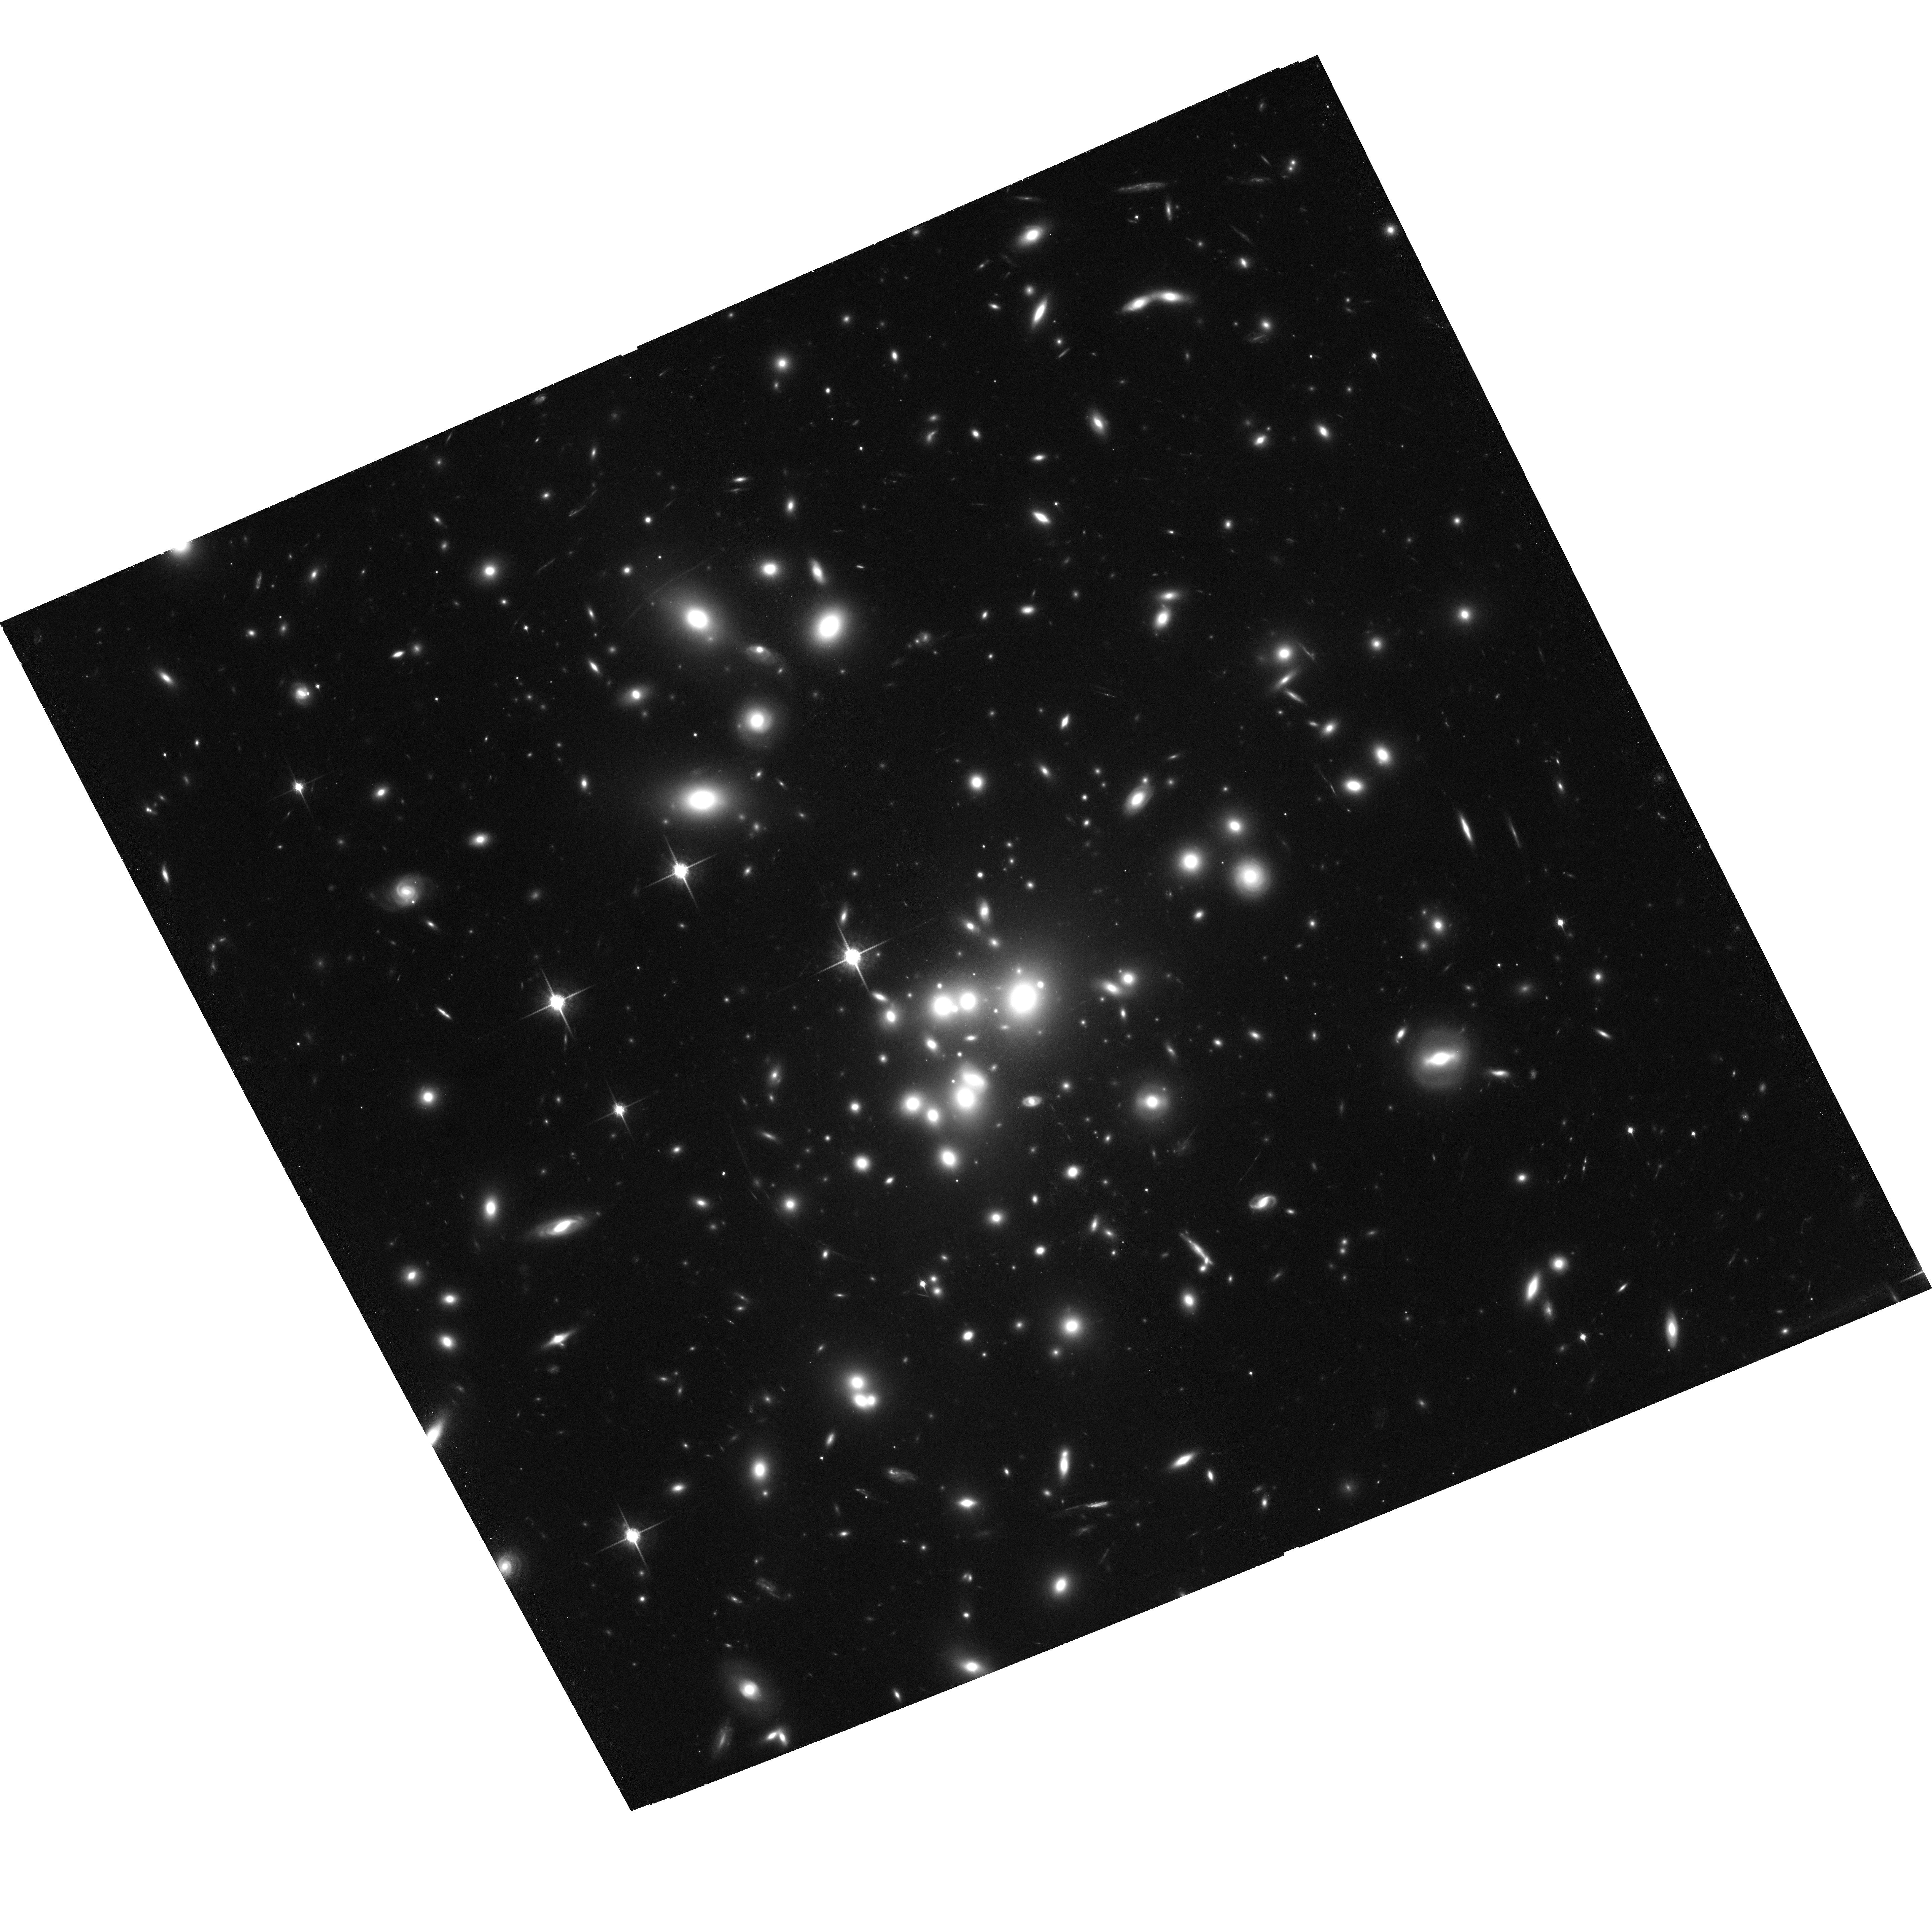
Target: ABELL1689. Instrument: ACS/WFC. Filter: F850LP. Exposure: 2 h. Observation ID: hst_9289_56_acs_wfc_f850lp_j8e956

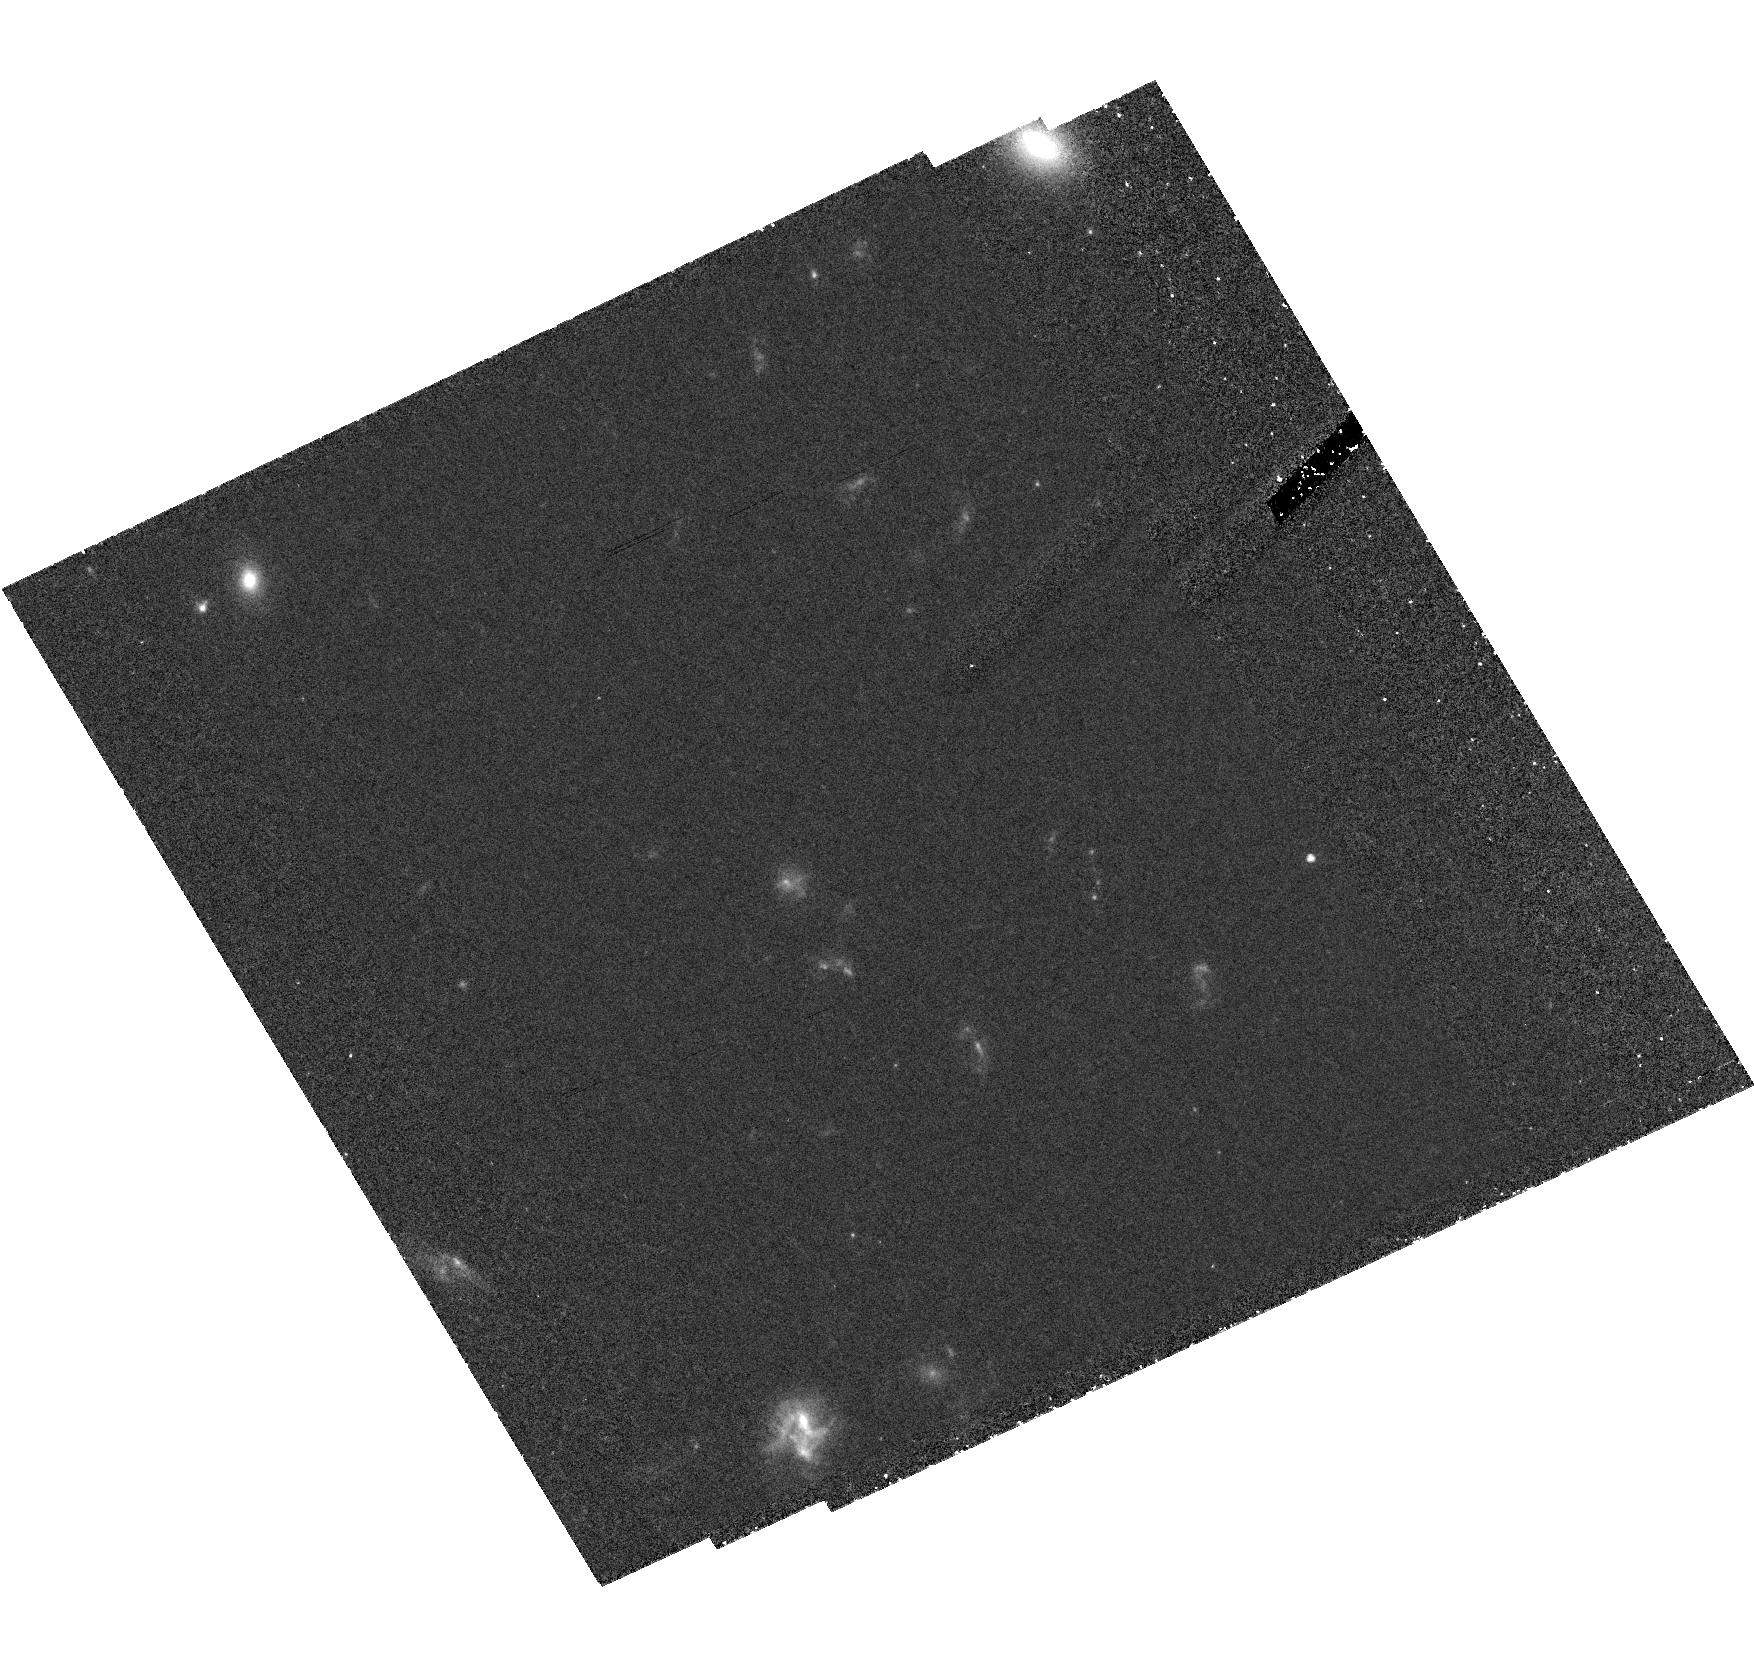
Target: field at RA 197.877°, Dec -1.341°. Instrument: ACS/HRC. Filter: F606W. Exposure: 2.4 h. Observation ID: hst_9289_54_acs_hrc_f606w_j8e954

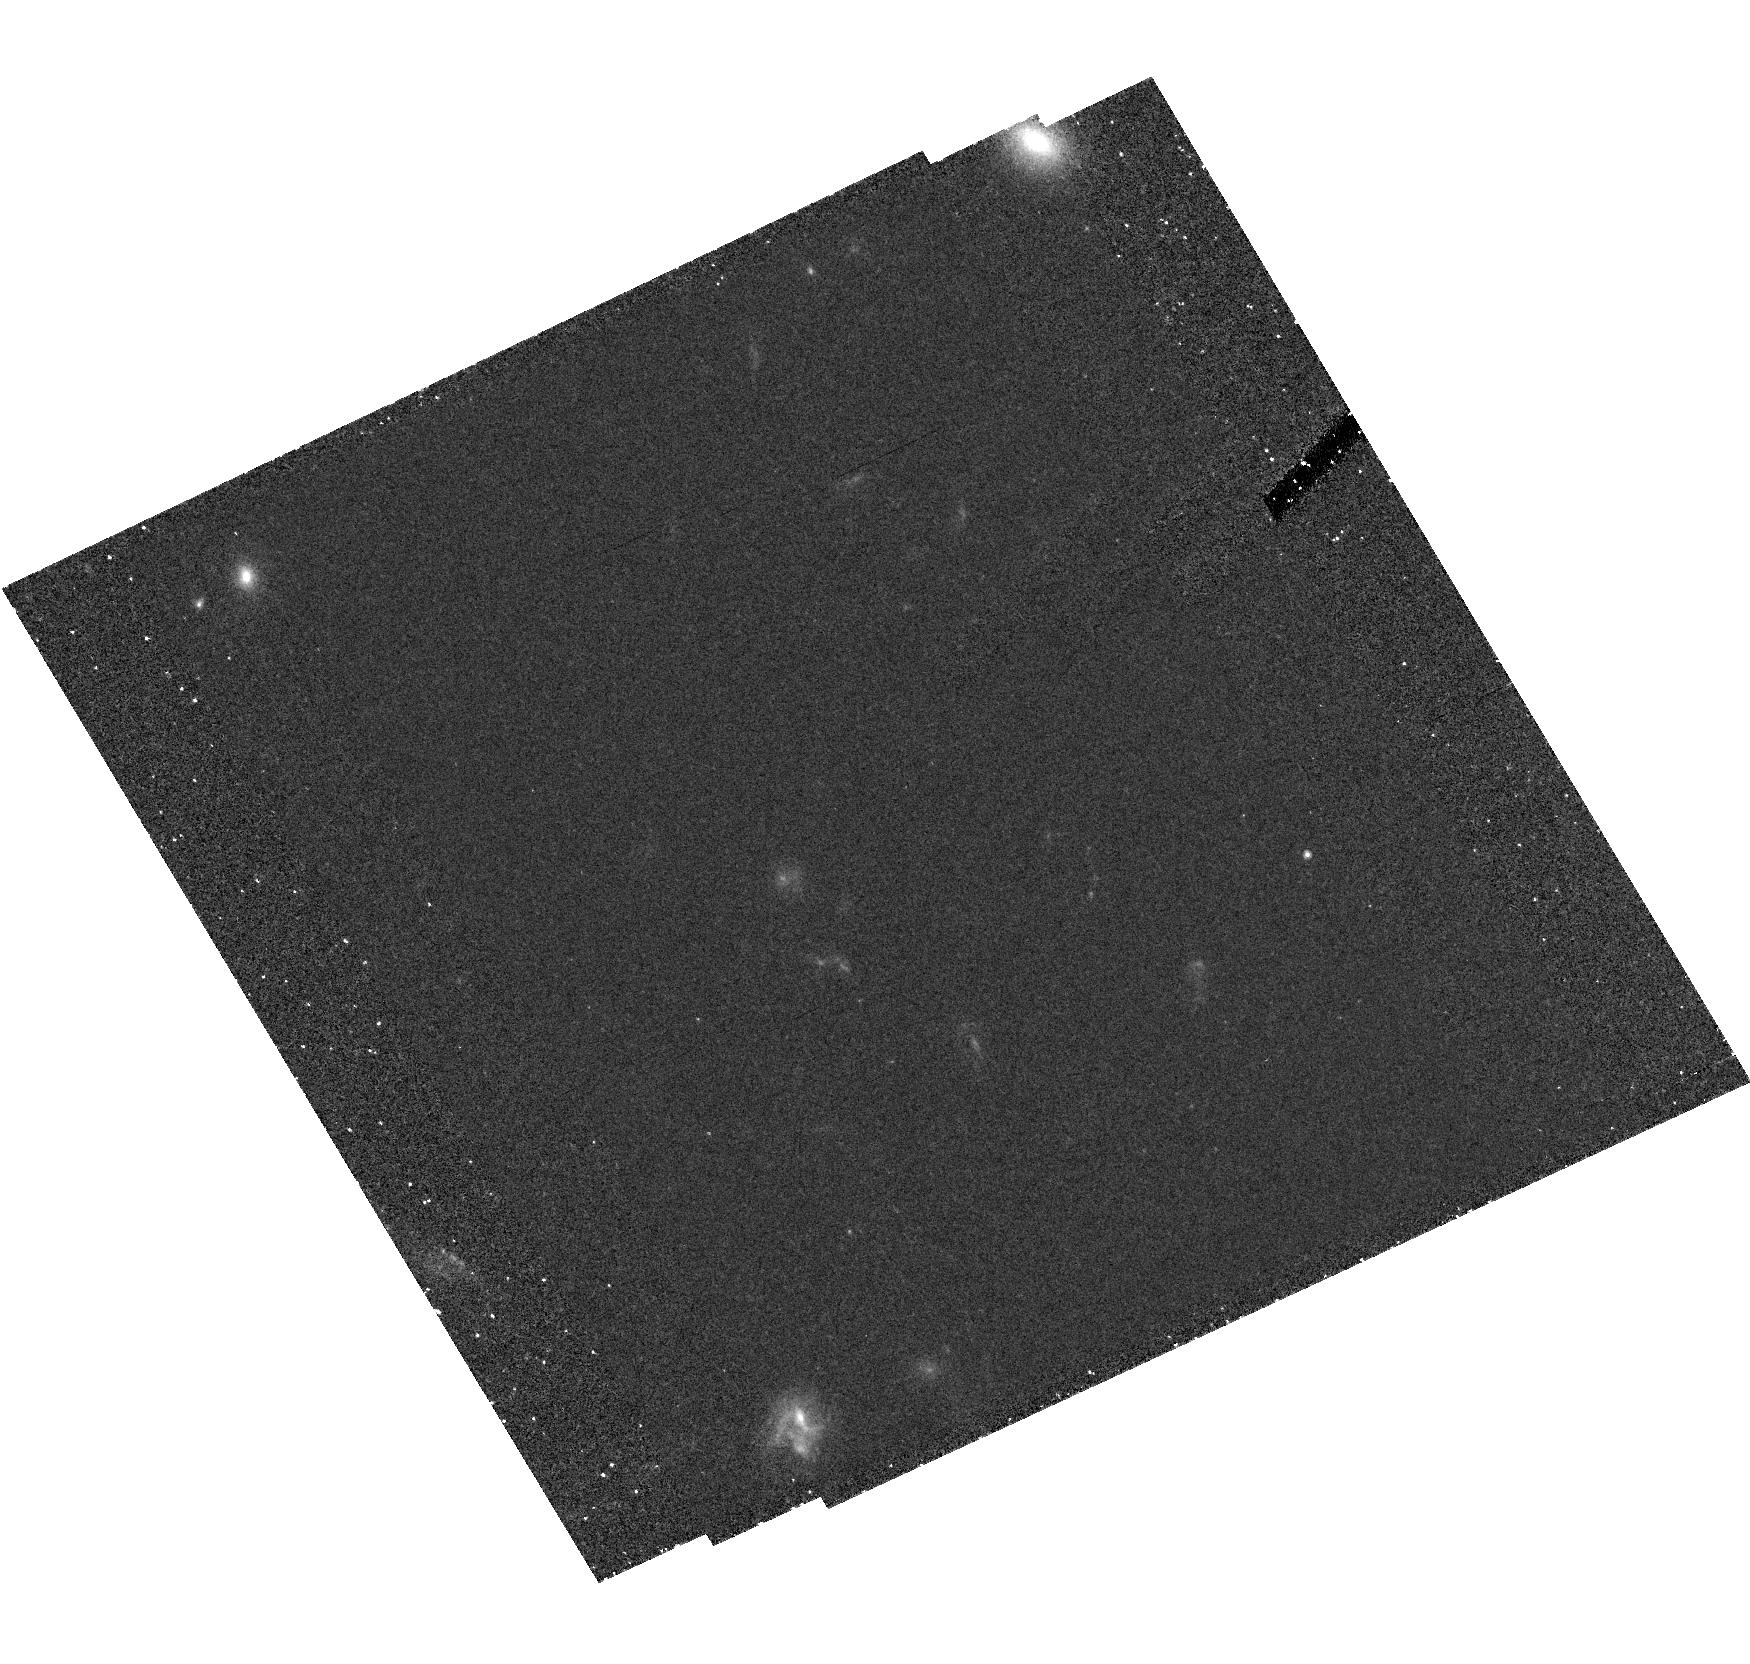
Target: field at RA 197.877°, Dec -1.341°. Instrument: ACS/HRC. Filter: F625W. Exposure: 1.8 h. Observation ID: hst_9289_52_acs_hrc_f625w_j8e952

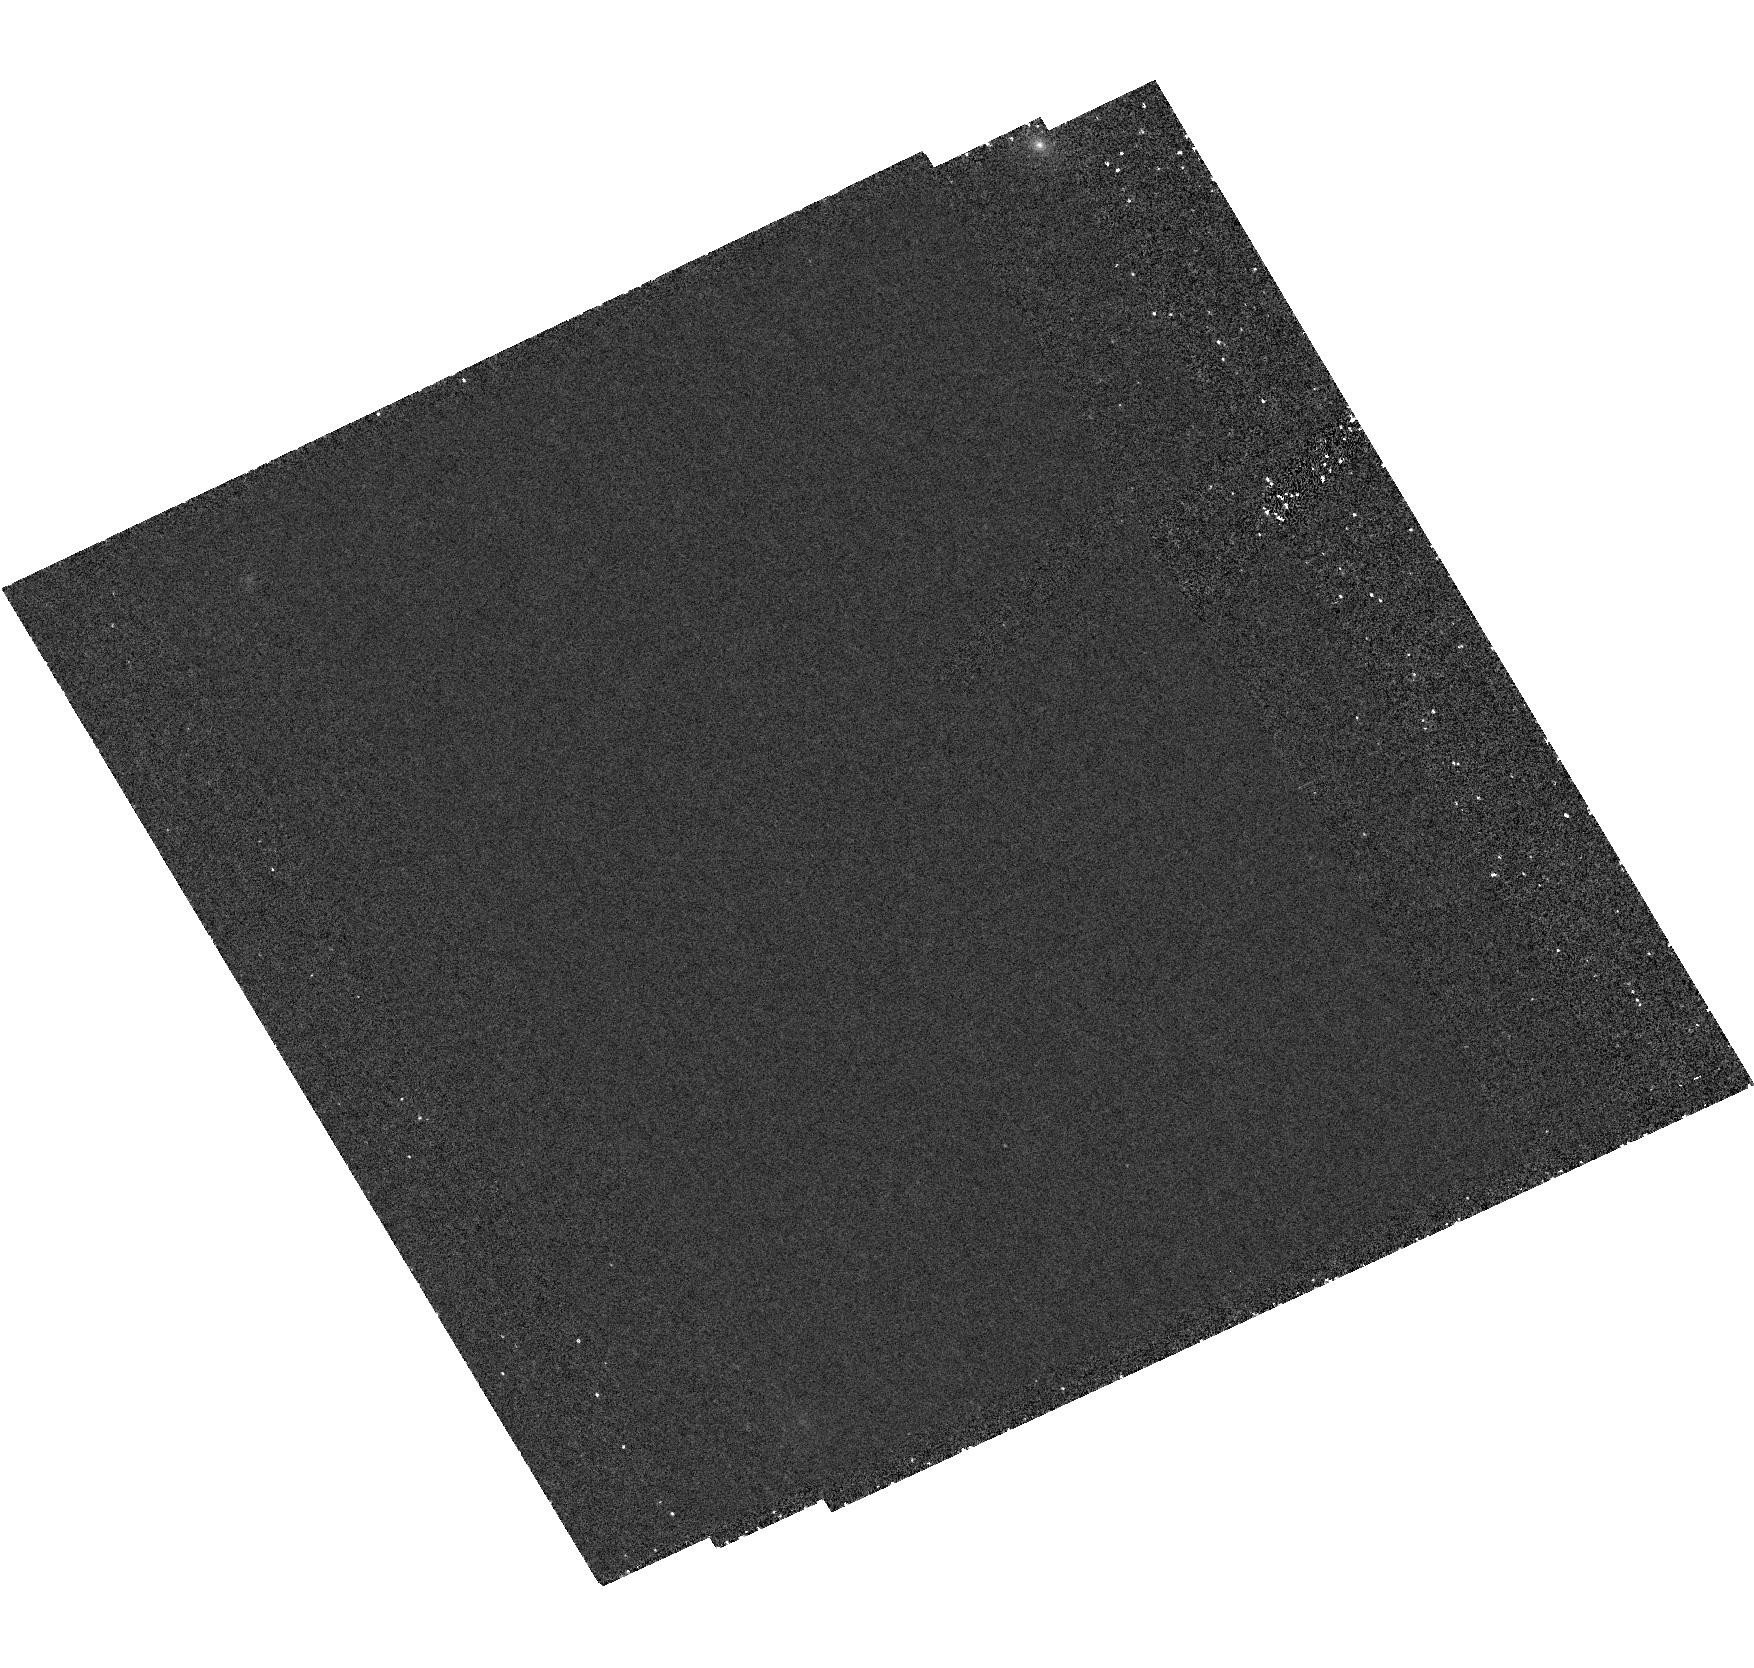
Target: field at RA 197.877°, Dec -1.341°. Instrument: ACS/HRC. Filter: F892N. Exposure: 2.4 h. Observation ID: hst_9289_53_acs_hrc_f892n_j8e953

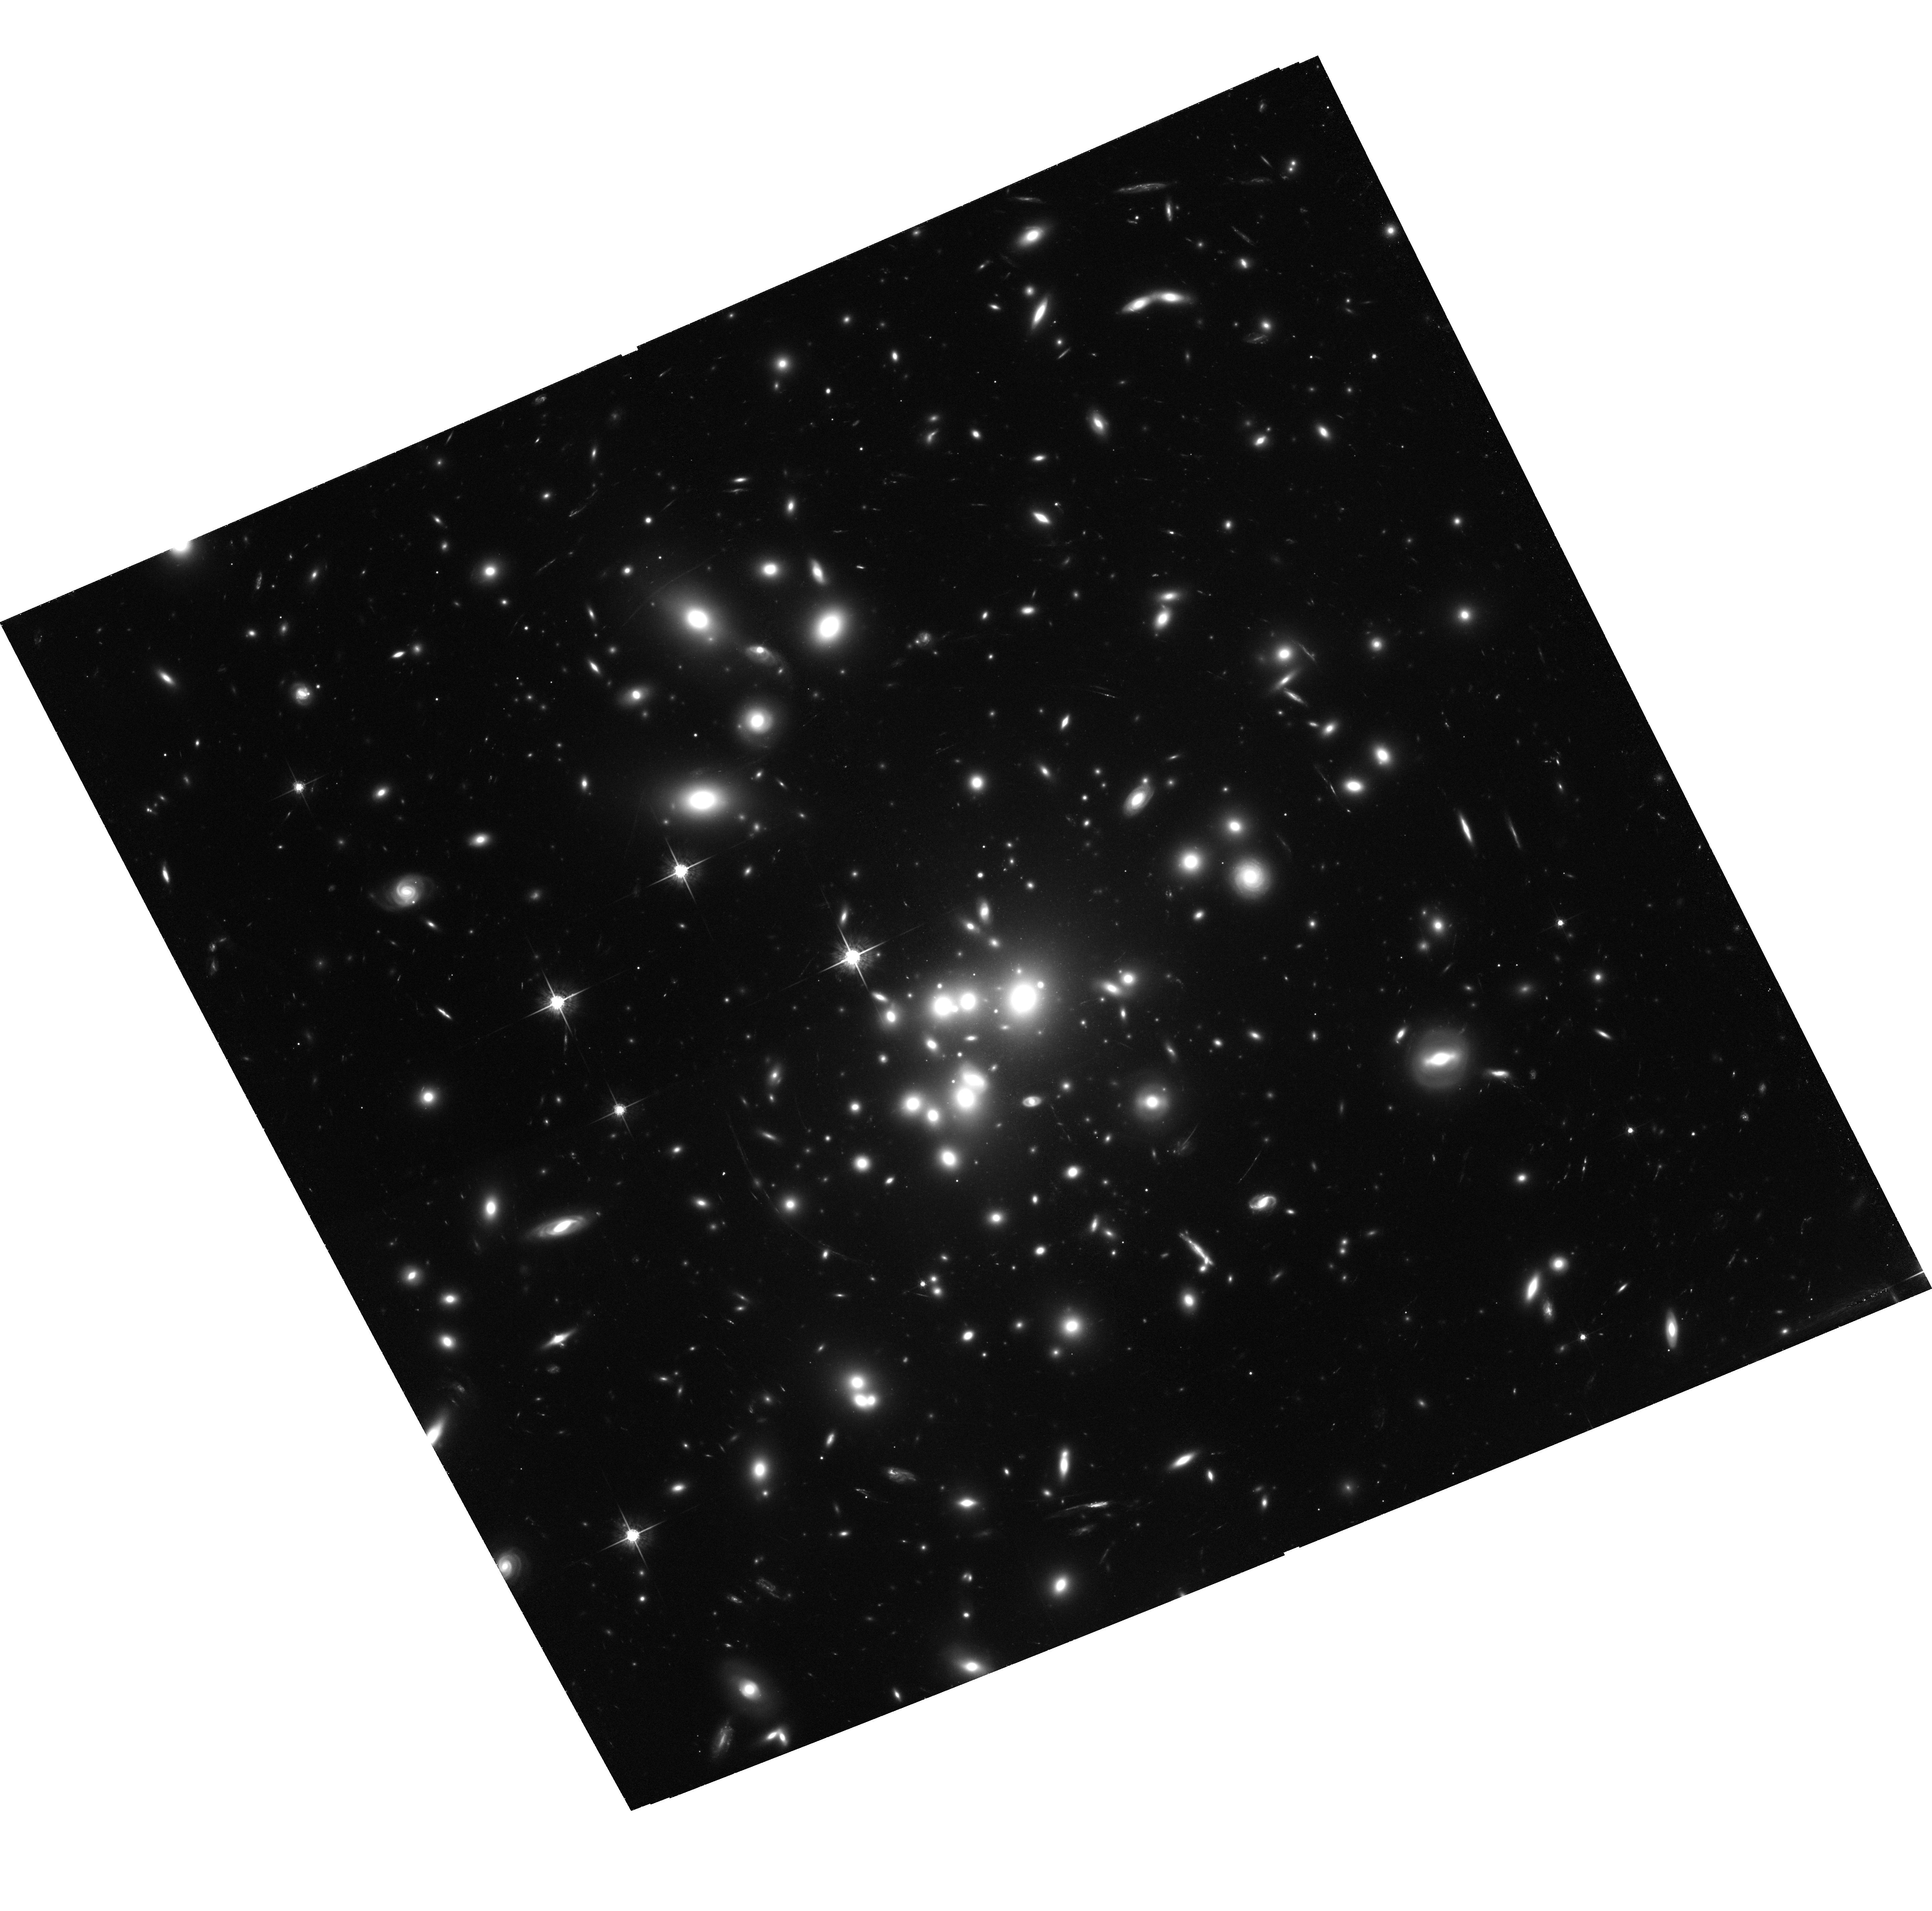
Target: ABELL1689. Instrument: ACS/WFC. Filter: F775W. Exposure: 2.6 h. Observation ID: hst_9289_53_acs_wfc_f775w_j8e953

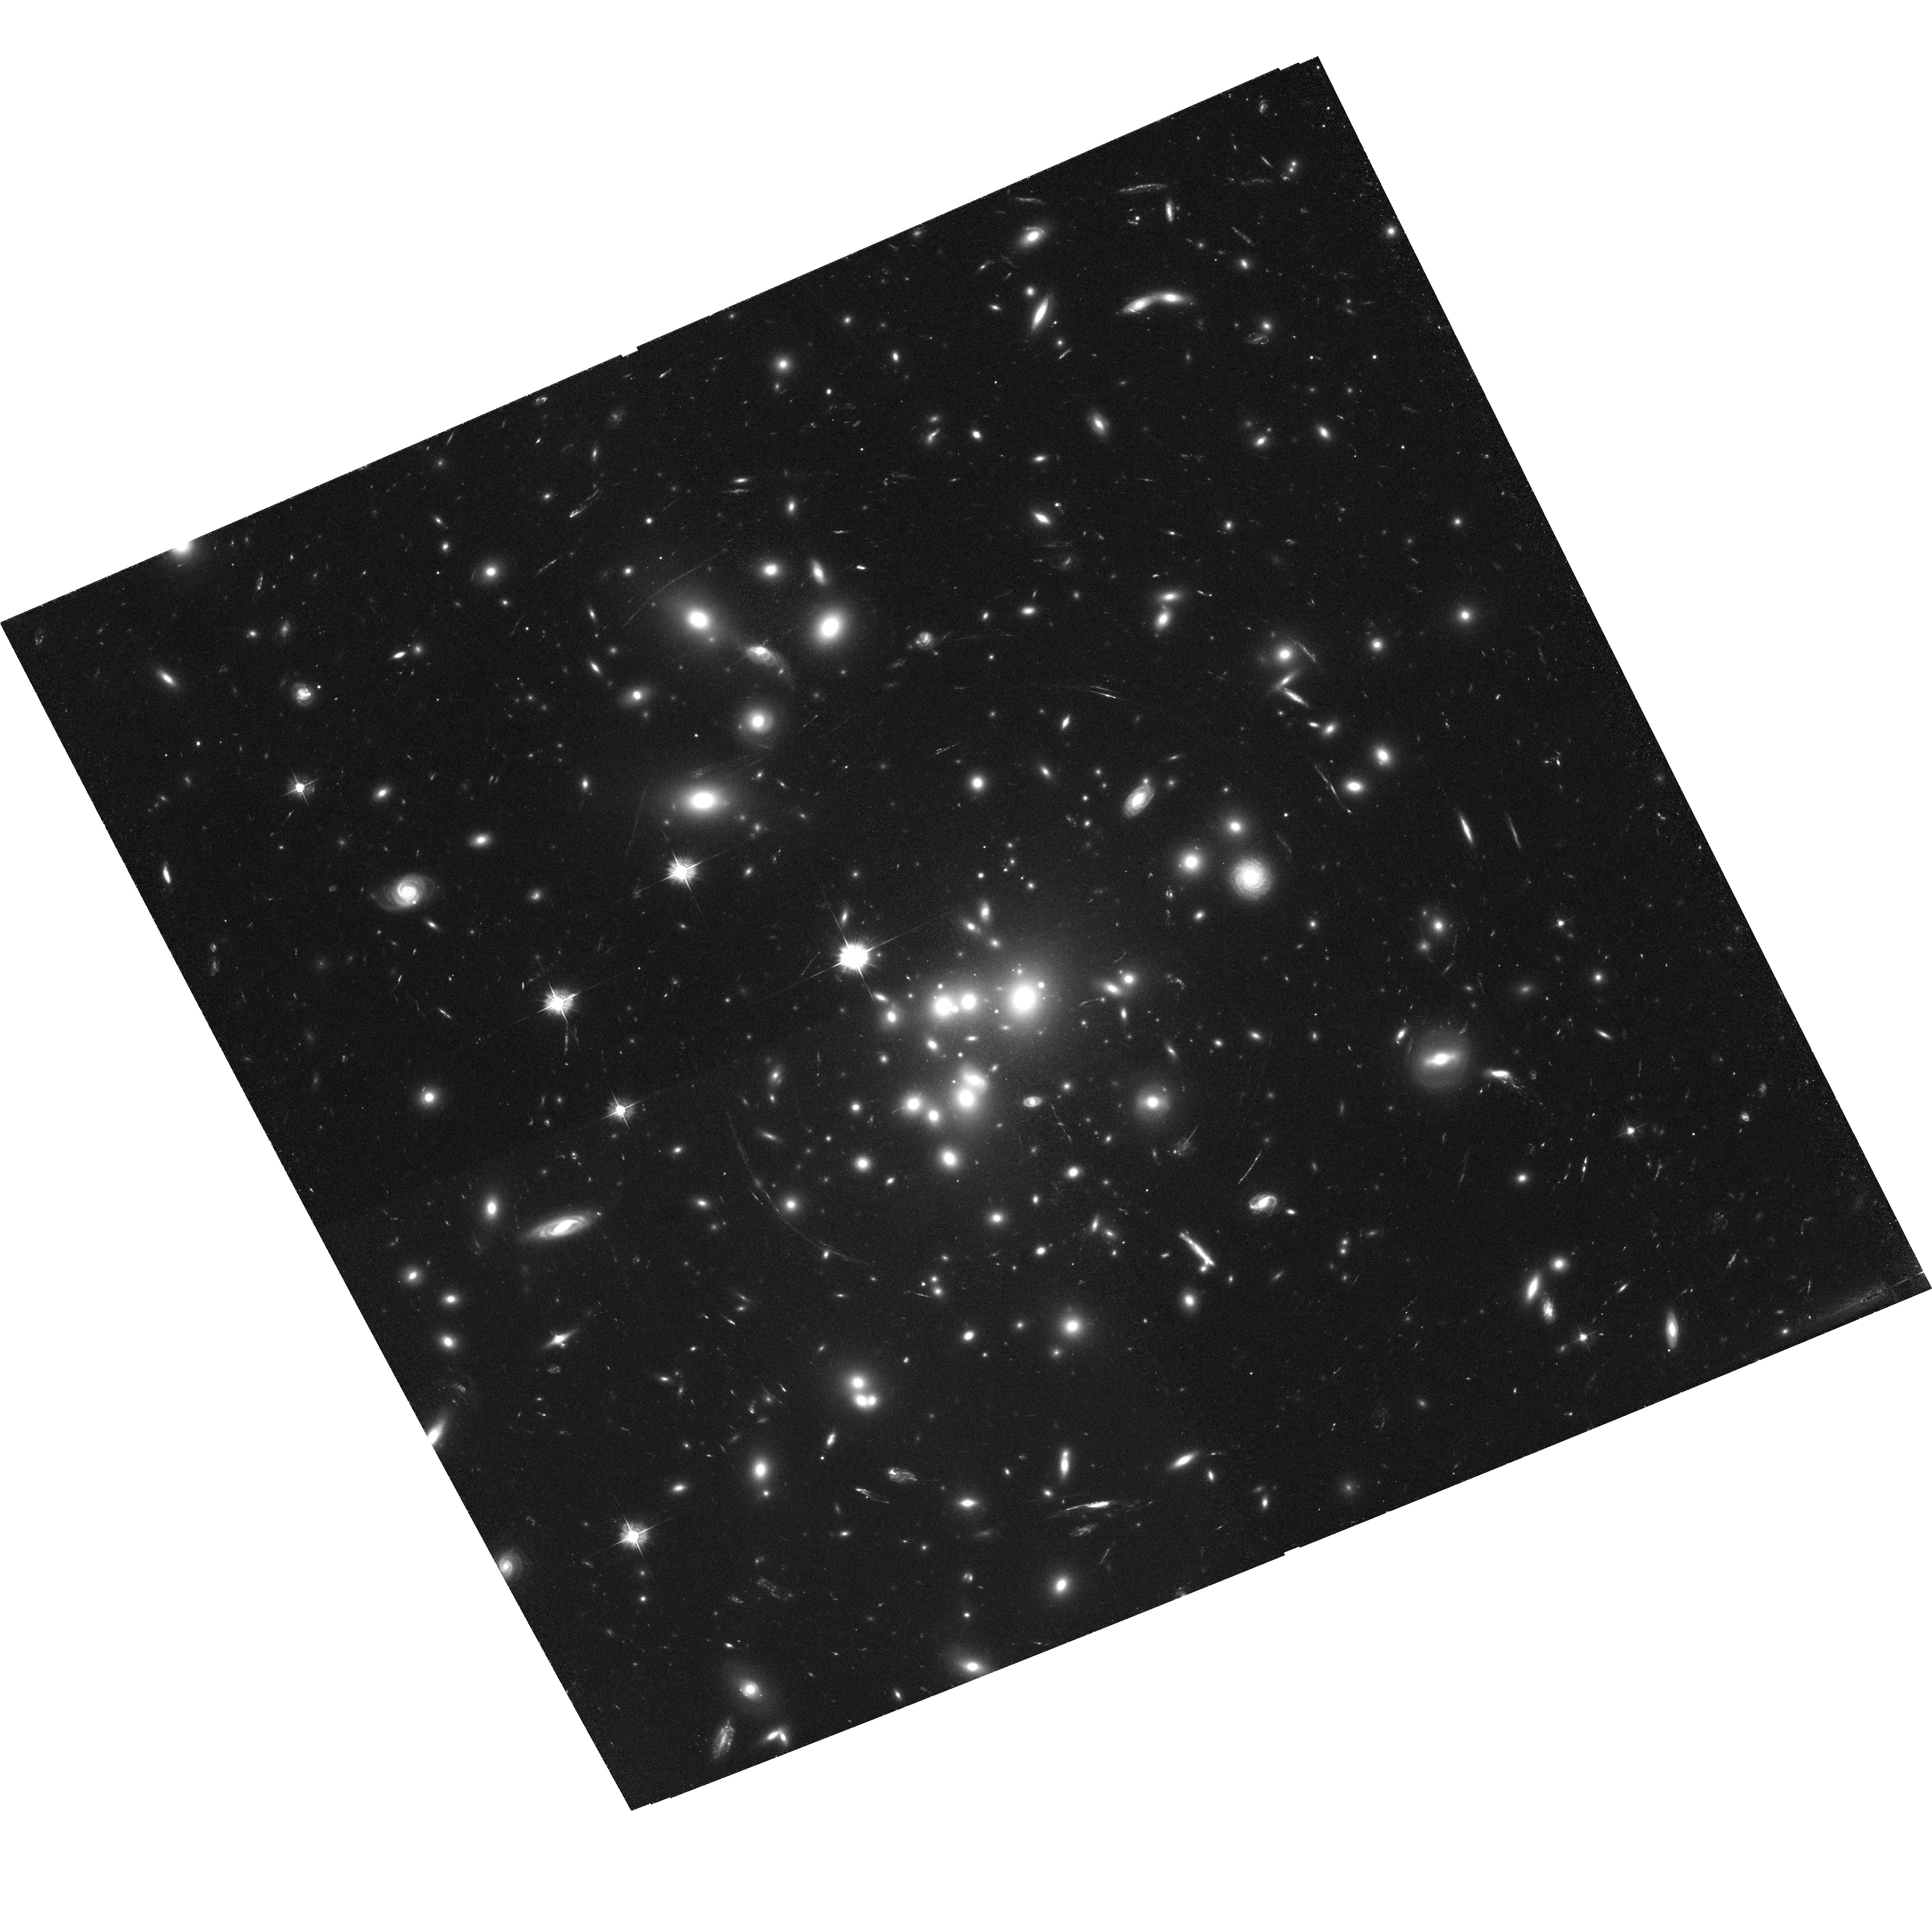
Target: ABELL1689. Instrument: ACS/WFC. Filter: F475W. Exposure: 2.6 h. Observation ID: hst_9289_55_acs_wfc_f475w_j8e955

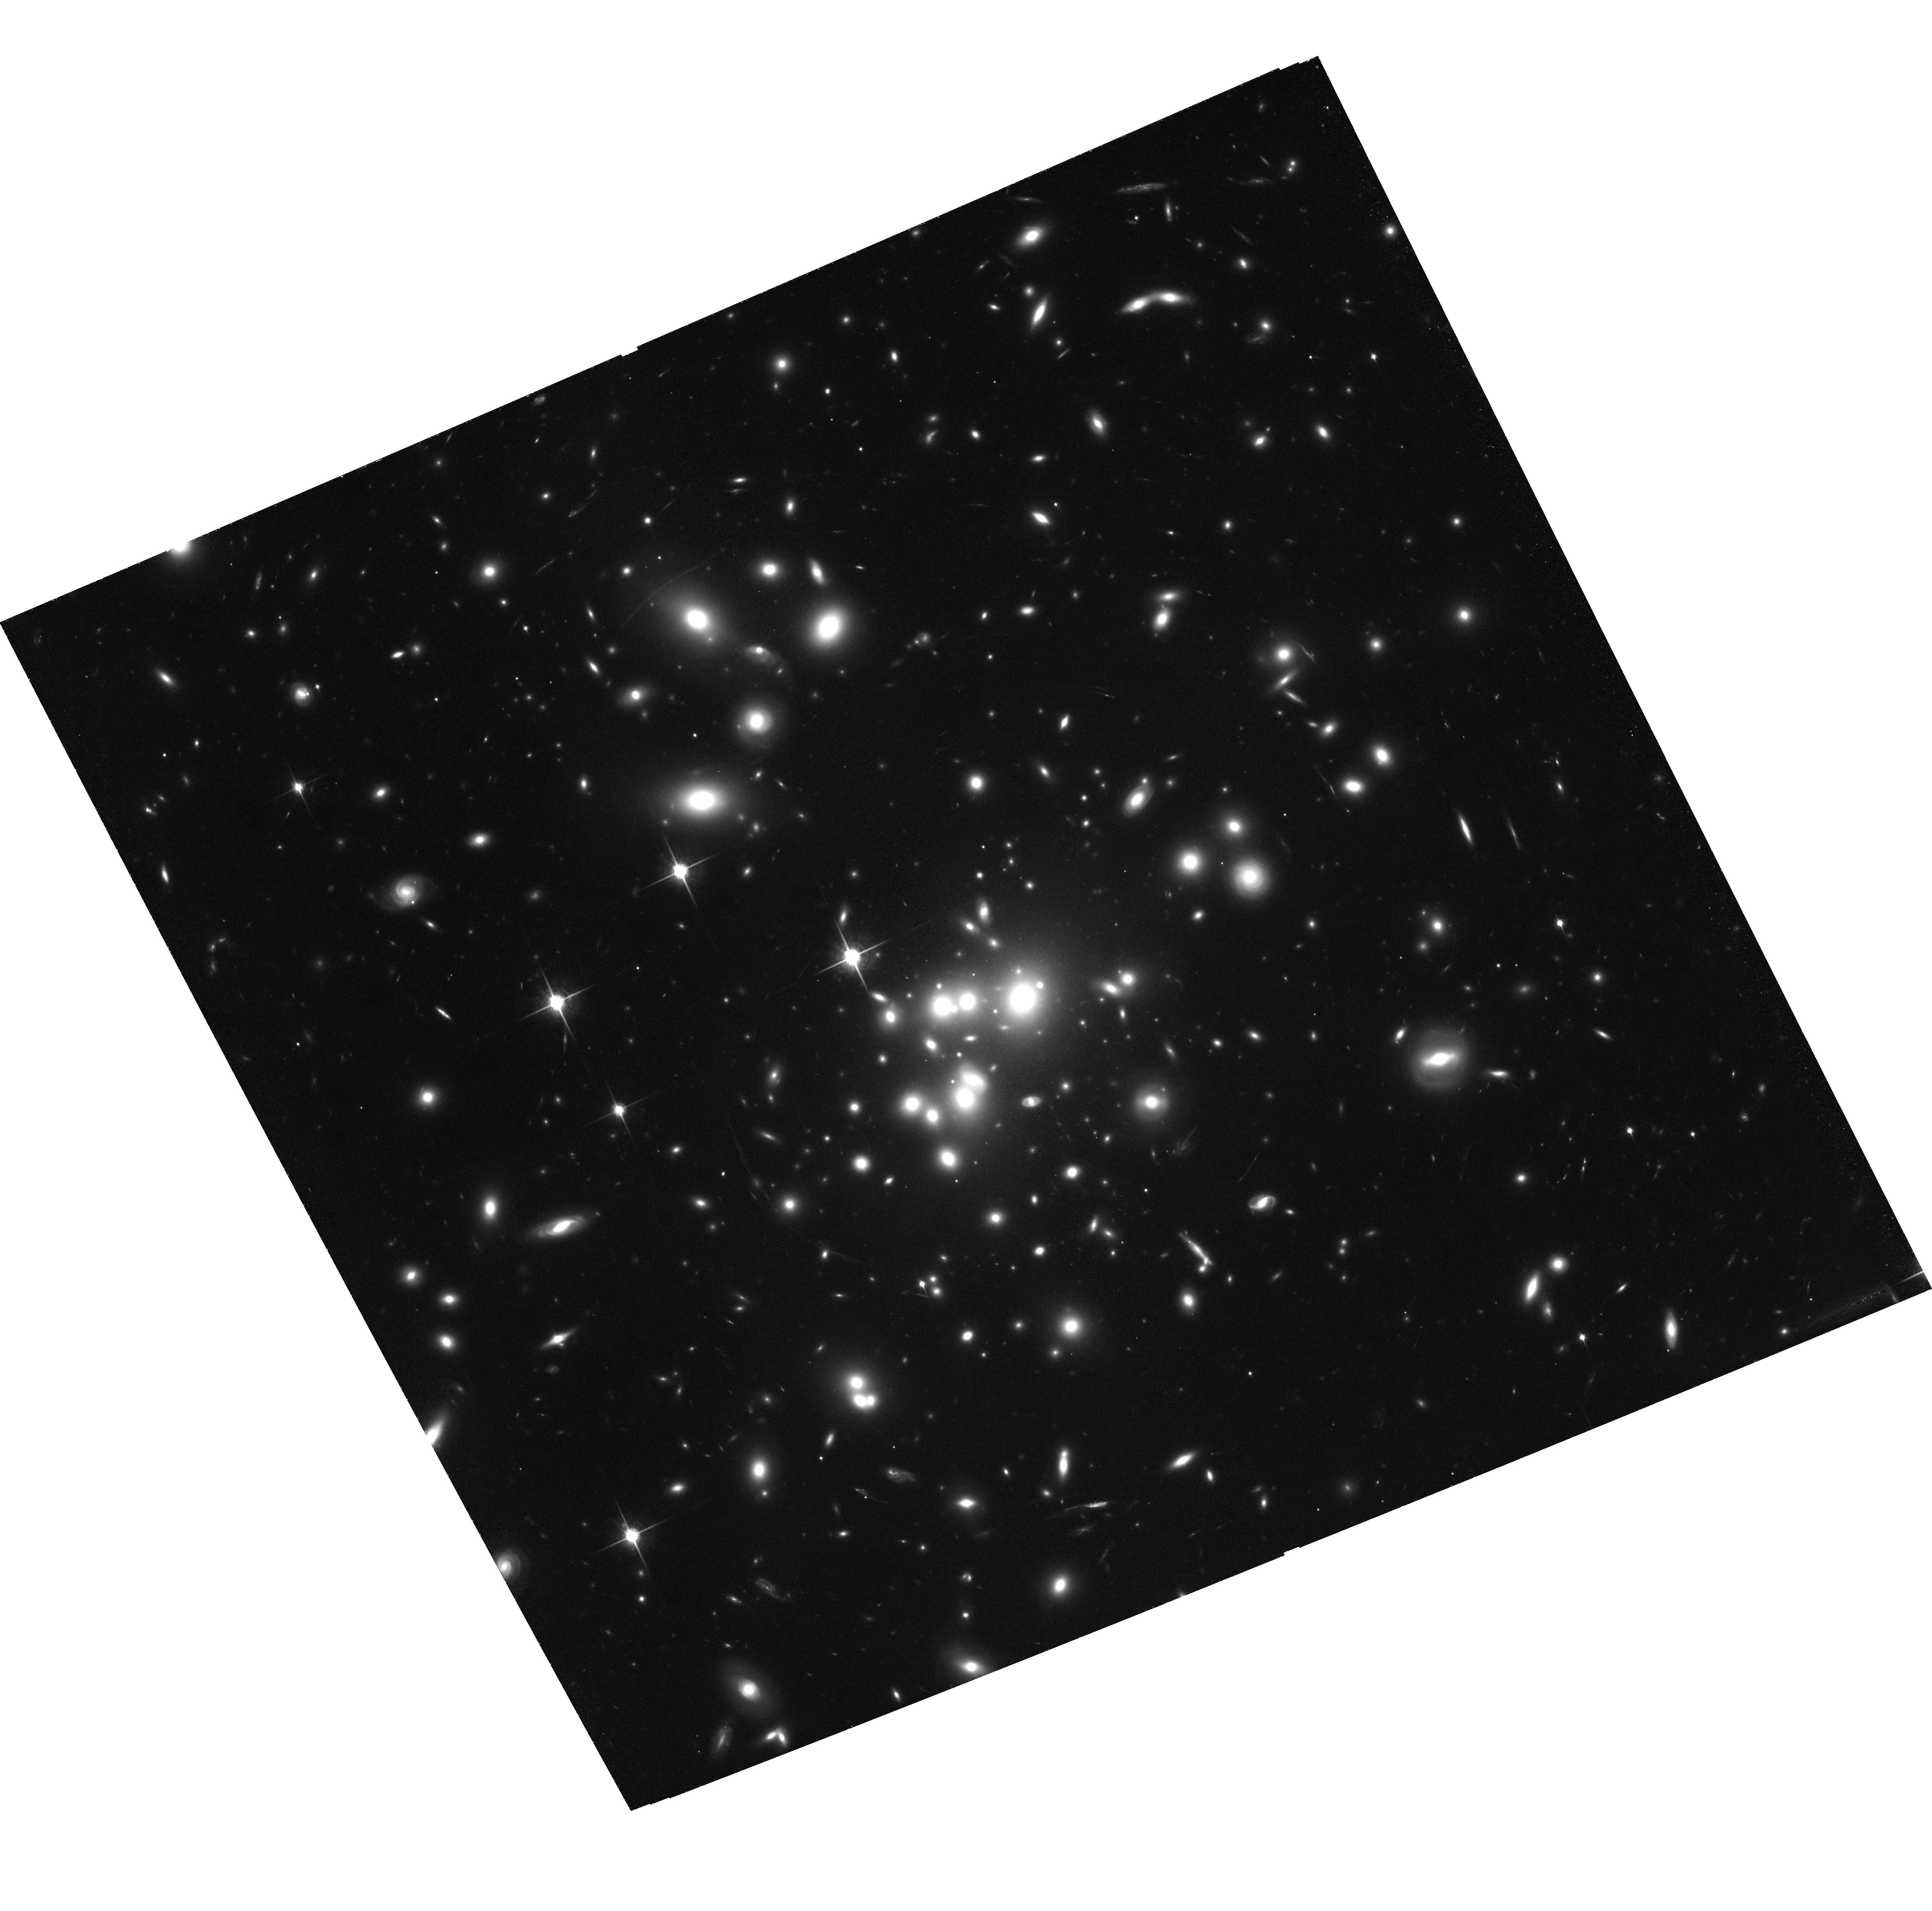
Target: ABELL1689. Instrument: ACS/WFC. Filter: F850LP. Exposure: 2.6 h. Observation ID: hst_9289_51_acs_wfc_f850lp_j8e951

Low Redshift Cluster Gravitational Lensing Survey (PI: Ford, Holland)

This proposal has two main scientific goals: to determine the dark matter distribution of massive galaxy clusters, and to observe the high redshift universe using these clusters as powerful cosmic telescopes. Deep, g, r, i, z imaging of a sample of low-z (0.2-0.4) clusters will yield a large sample of lensed background galaxies with reliable photometric redshifts. By combining strong and weak lensing constraints with the photometric redshift information it will be possible to precisely measure the cluster dark matter distribution with an unprecedented combination of high spatial resolution and area coverage, avoiding many of the uncertainties which plague ground-based studies and yielding definitive answers about the structure of massive dark matter haloes. In addition, the cosmological parameters can be constrained in a largely model independent way using the multiply lensed objects due to the dependence of the Einsteinng radius on the distance to the source. We can also expect to detect several highly magnified dropout galaxies behind the clusters in the redshift ranges 4-5 5-6 and 7-8, corresponding to a drop in the flux in the g, r, and i bands relative to longer wavelength. We will obtain the best information to date on the giant arcs already known in these clusters, making possible detailed, pixel-by-pixel studies of their star formation rate, dust distribution and structural components, including spiral arms, out to a redshift of around z~2.5 in several passbands.